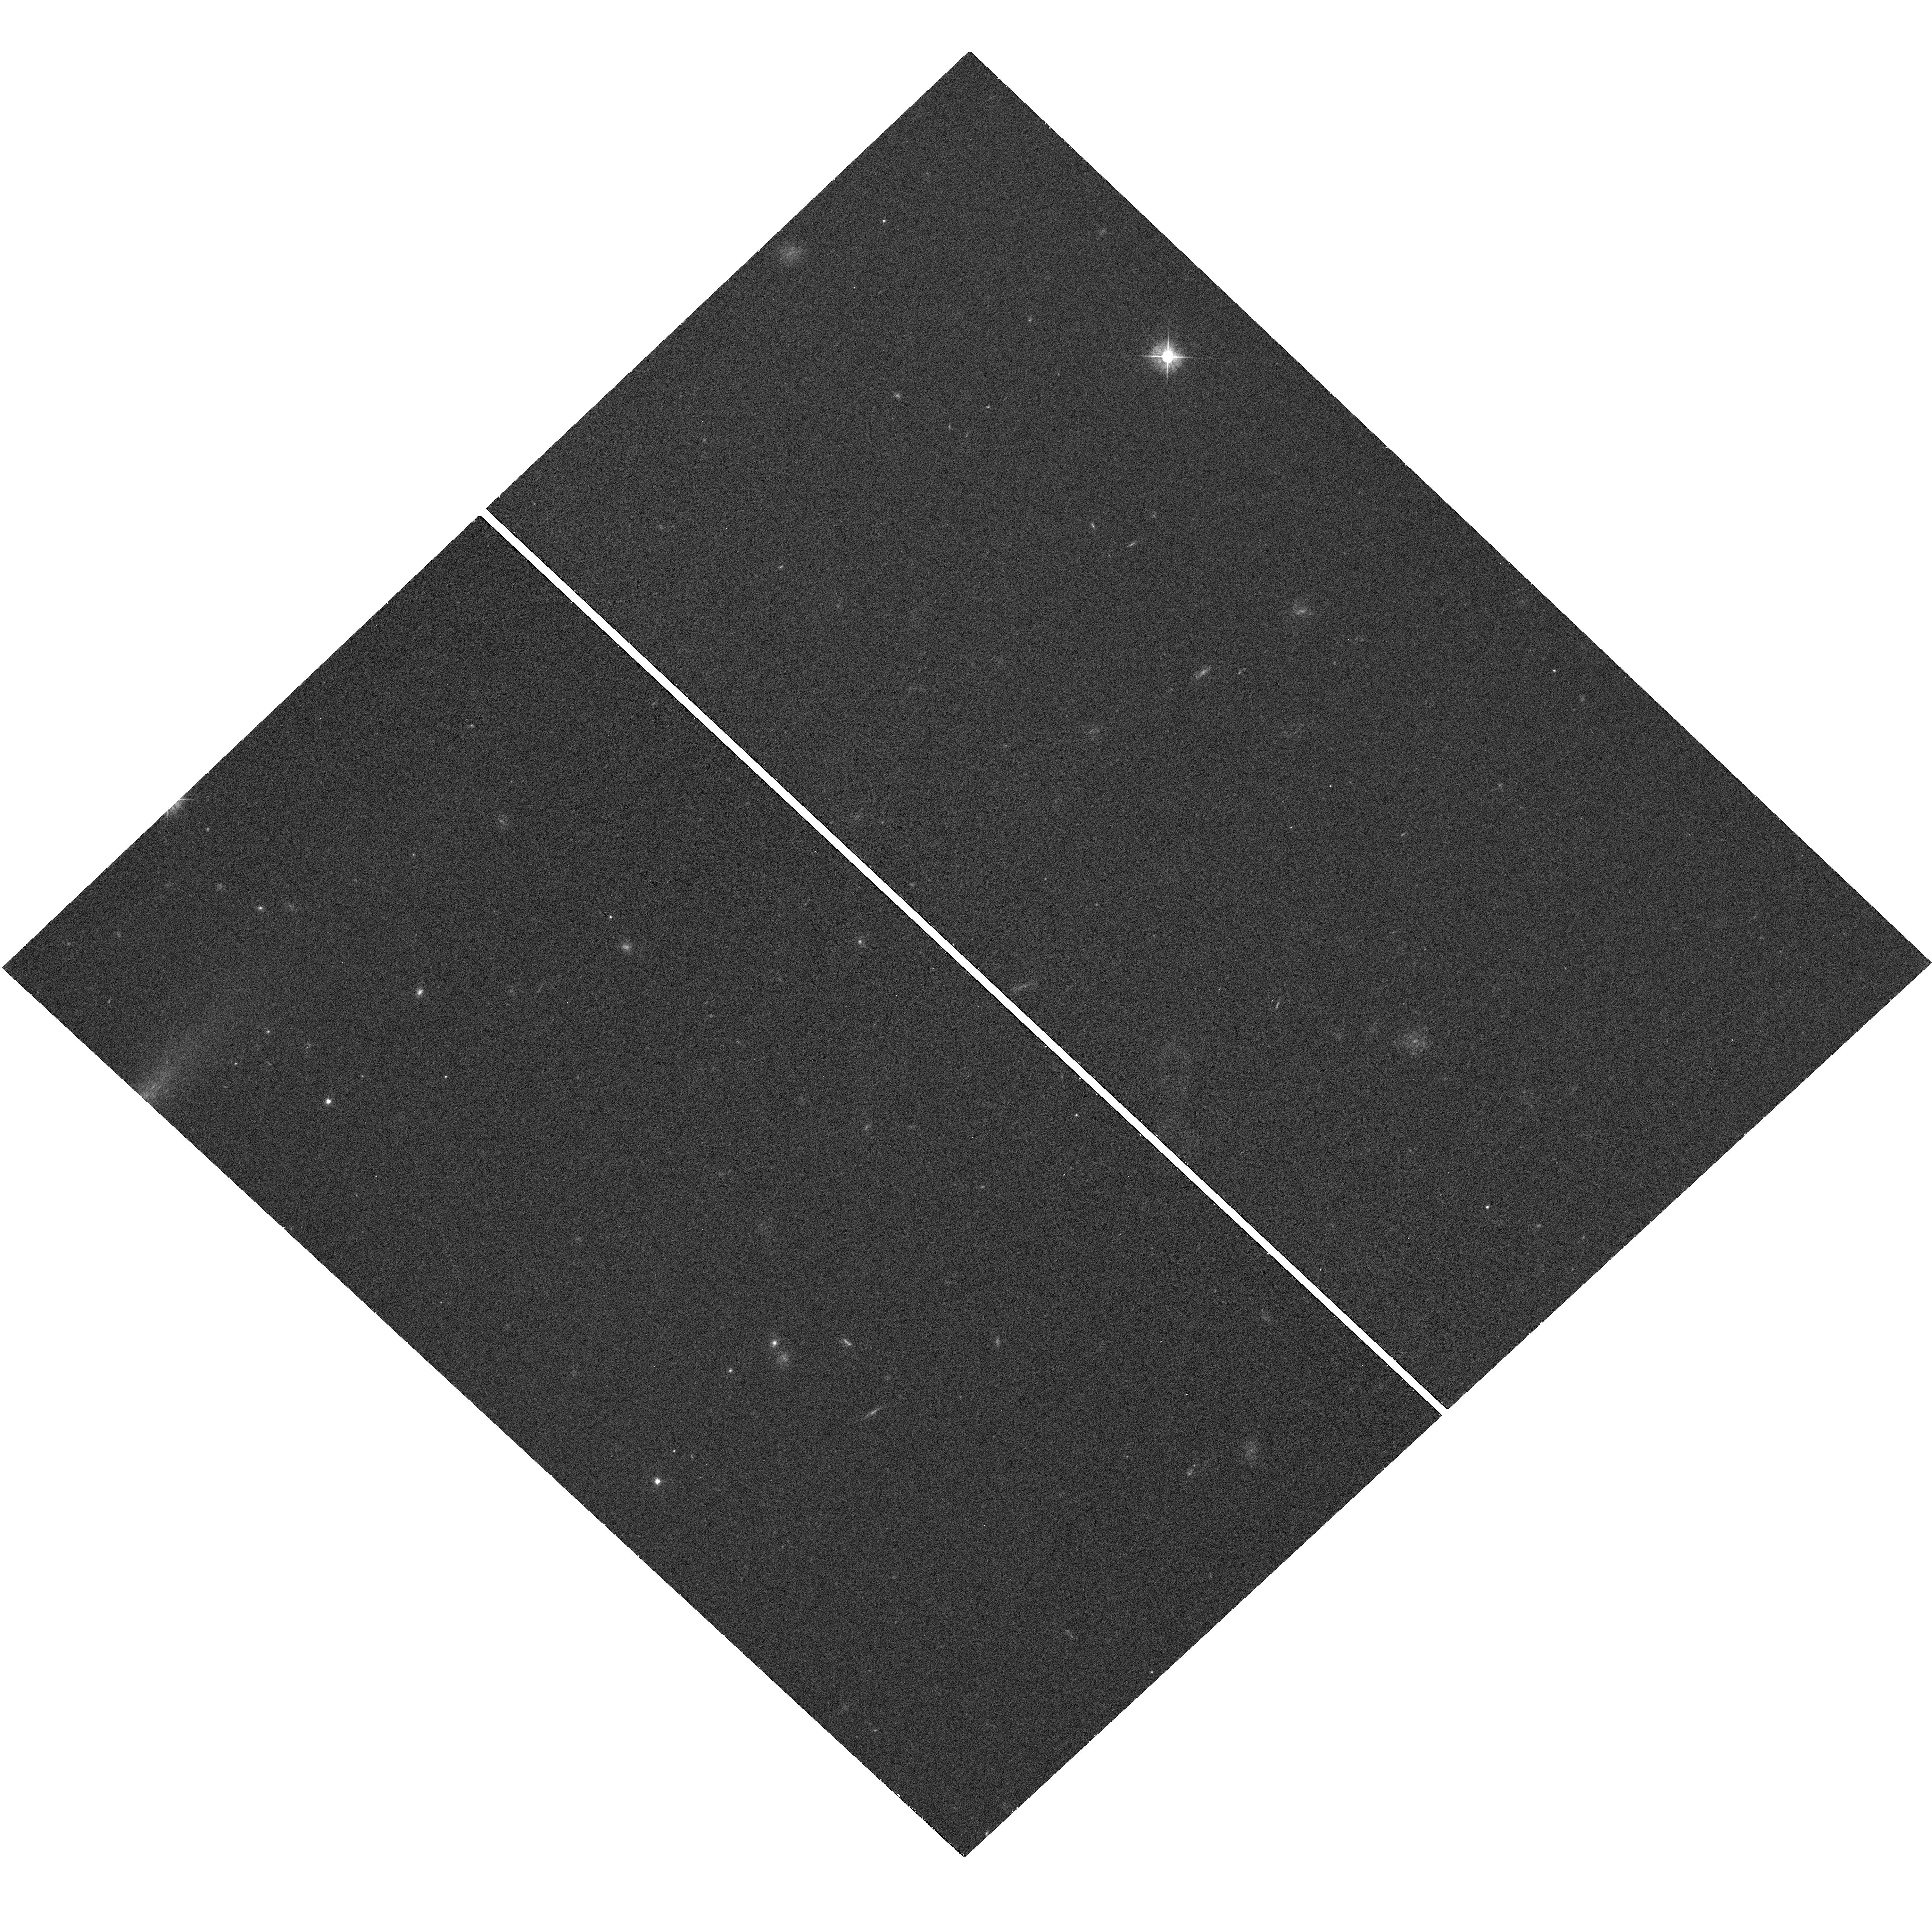
Target: GRB170714A. Instrument: WFC3/UVIS. Filter: F475W. Exposure: 17 min. Observation ID: hst_14483_a3_wfc3_uvis_f475w_idnwa3

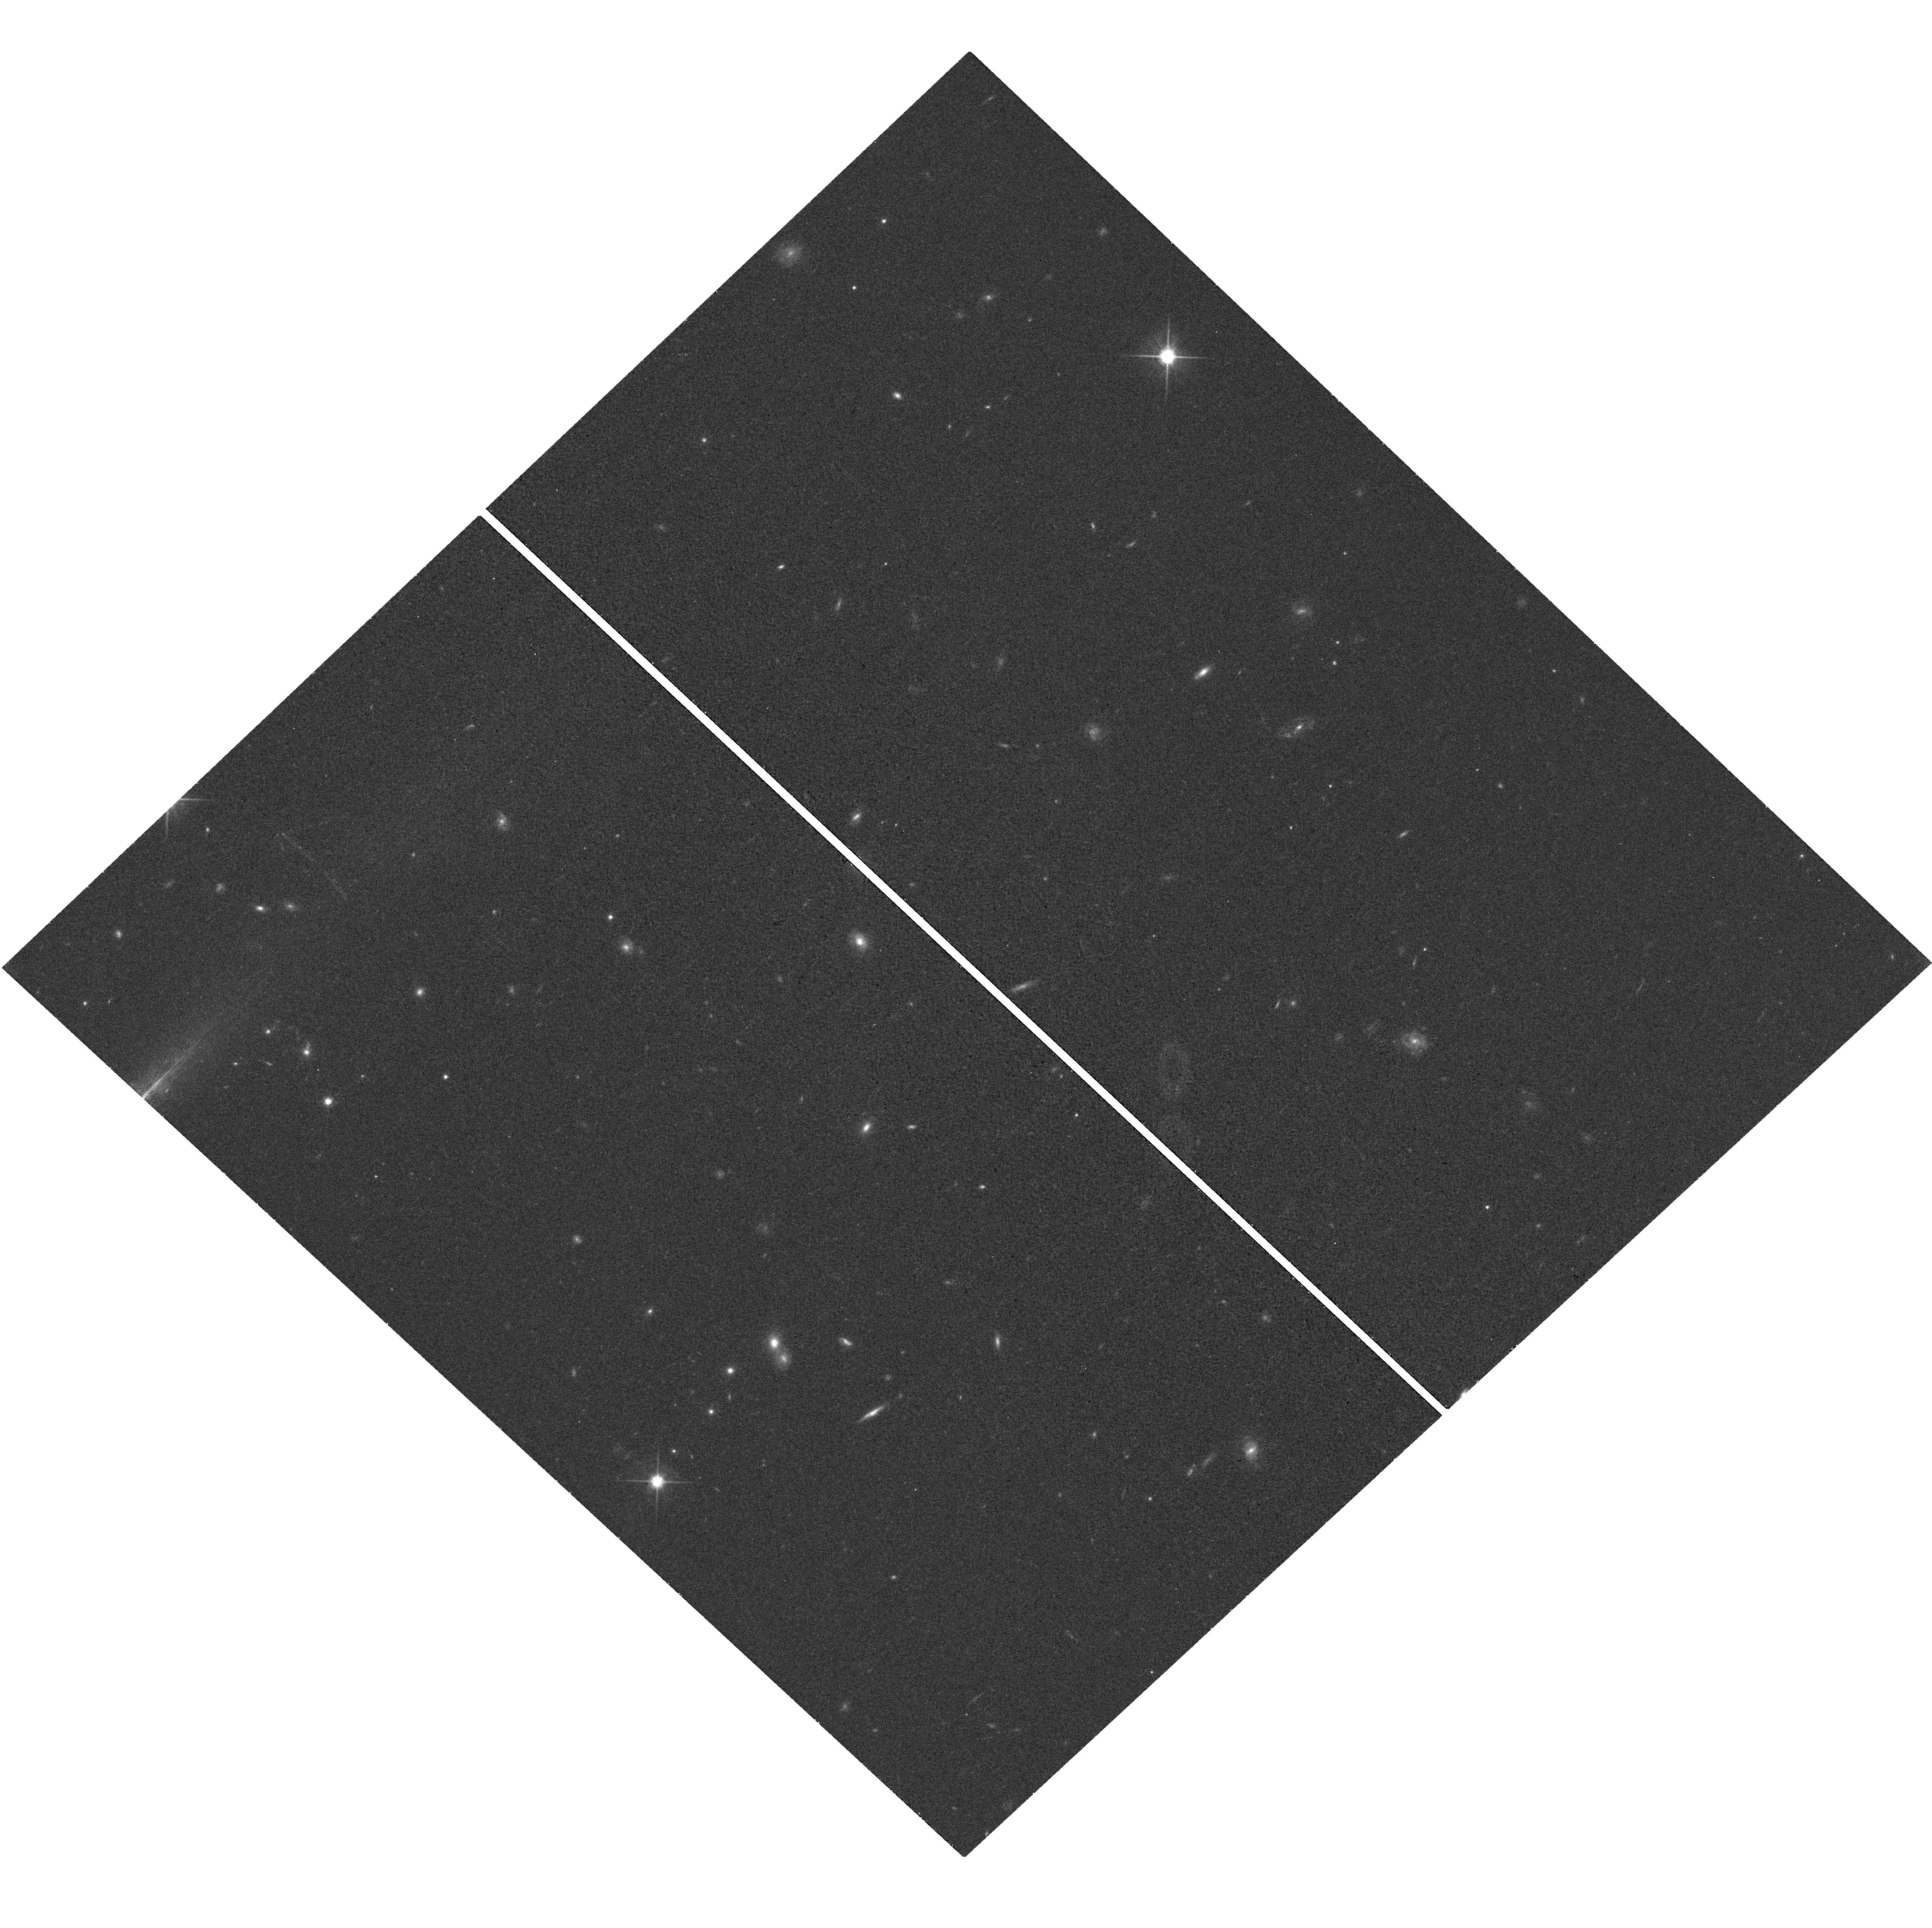
Target: GRB170714A. Instrument: WFC3/UVIS. Filter: F814W. Exposure: 17 min. Observation ID: hst_14483_a3_wfc3_uvis_f814w_idnwa3

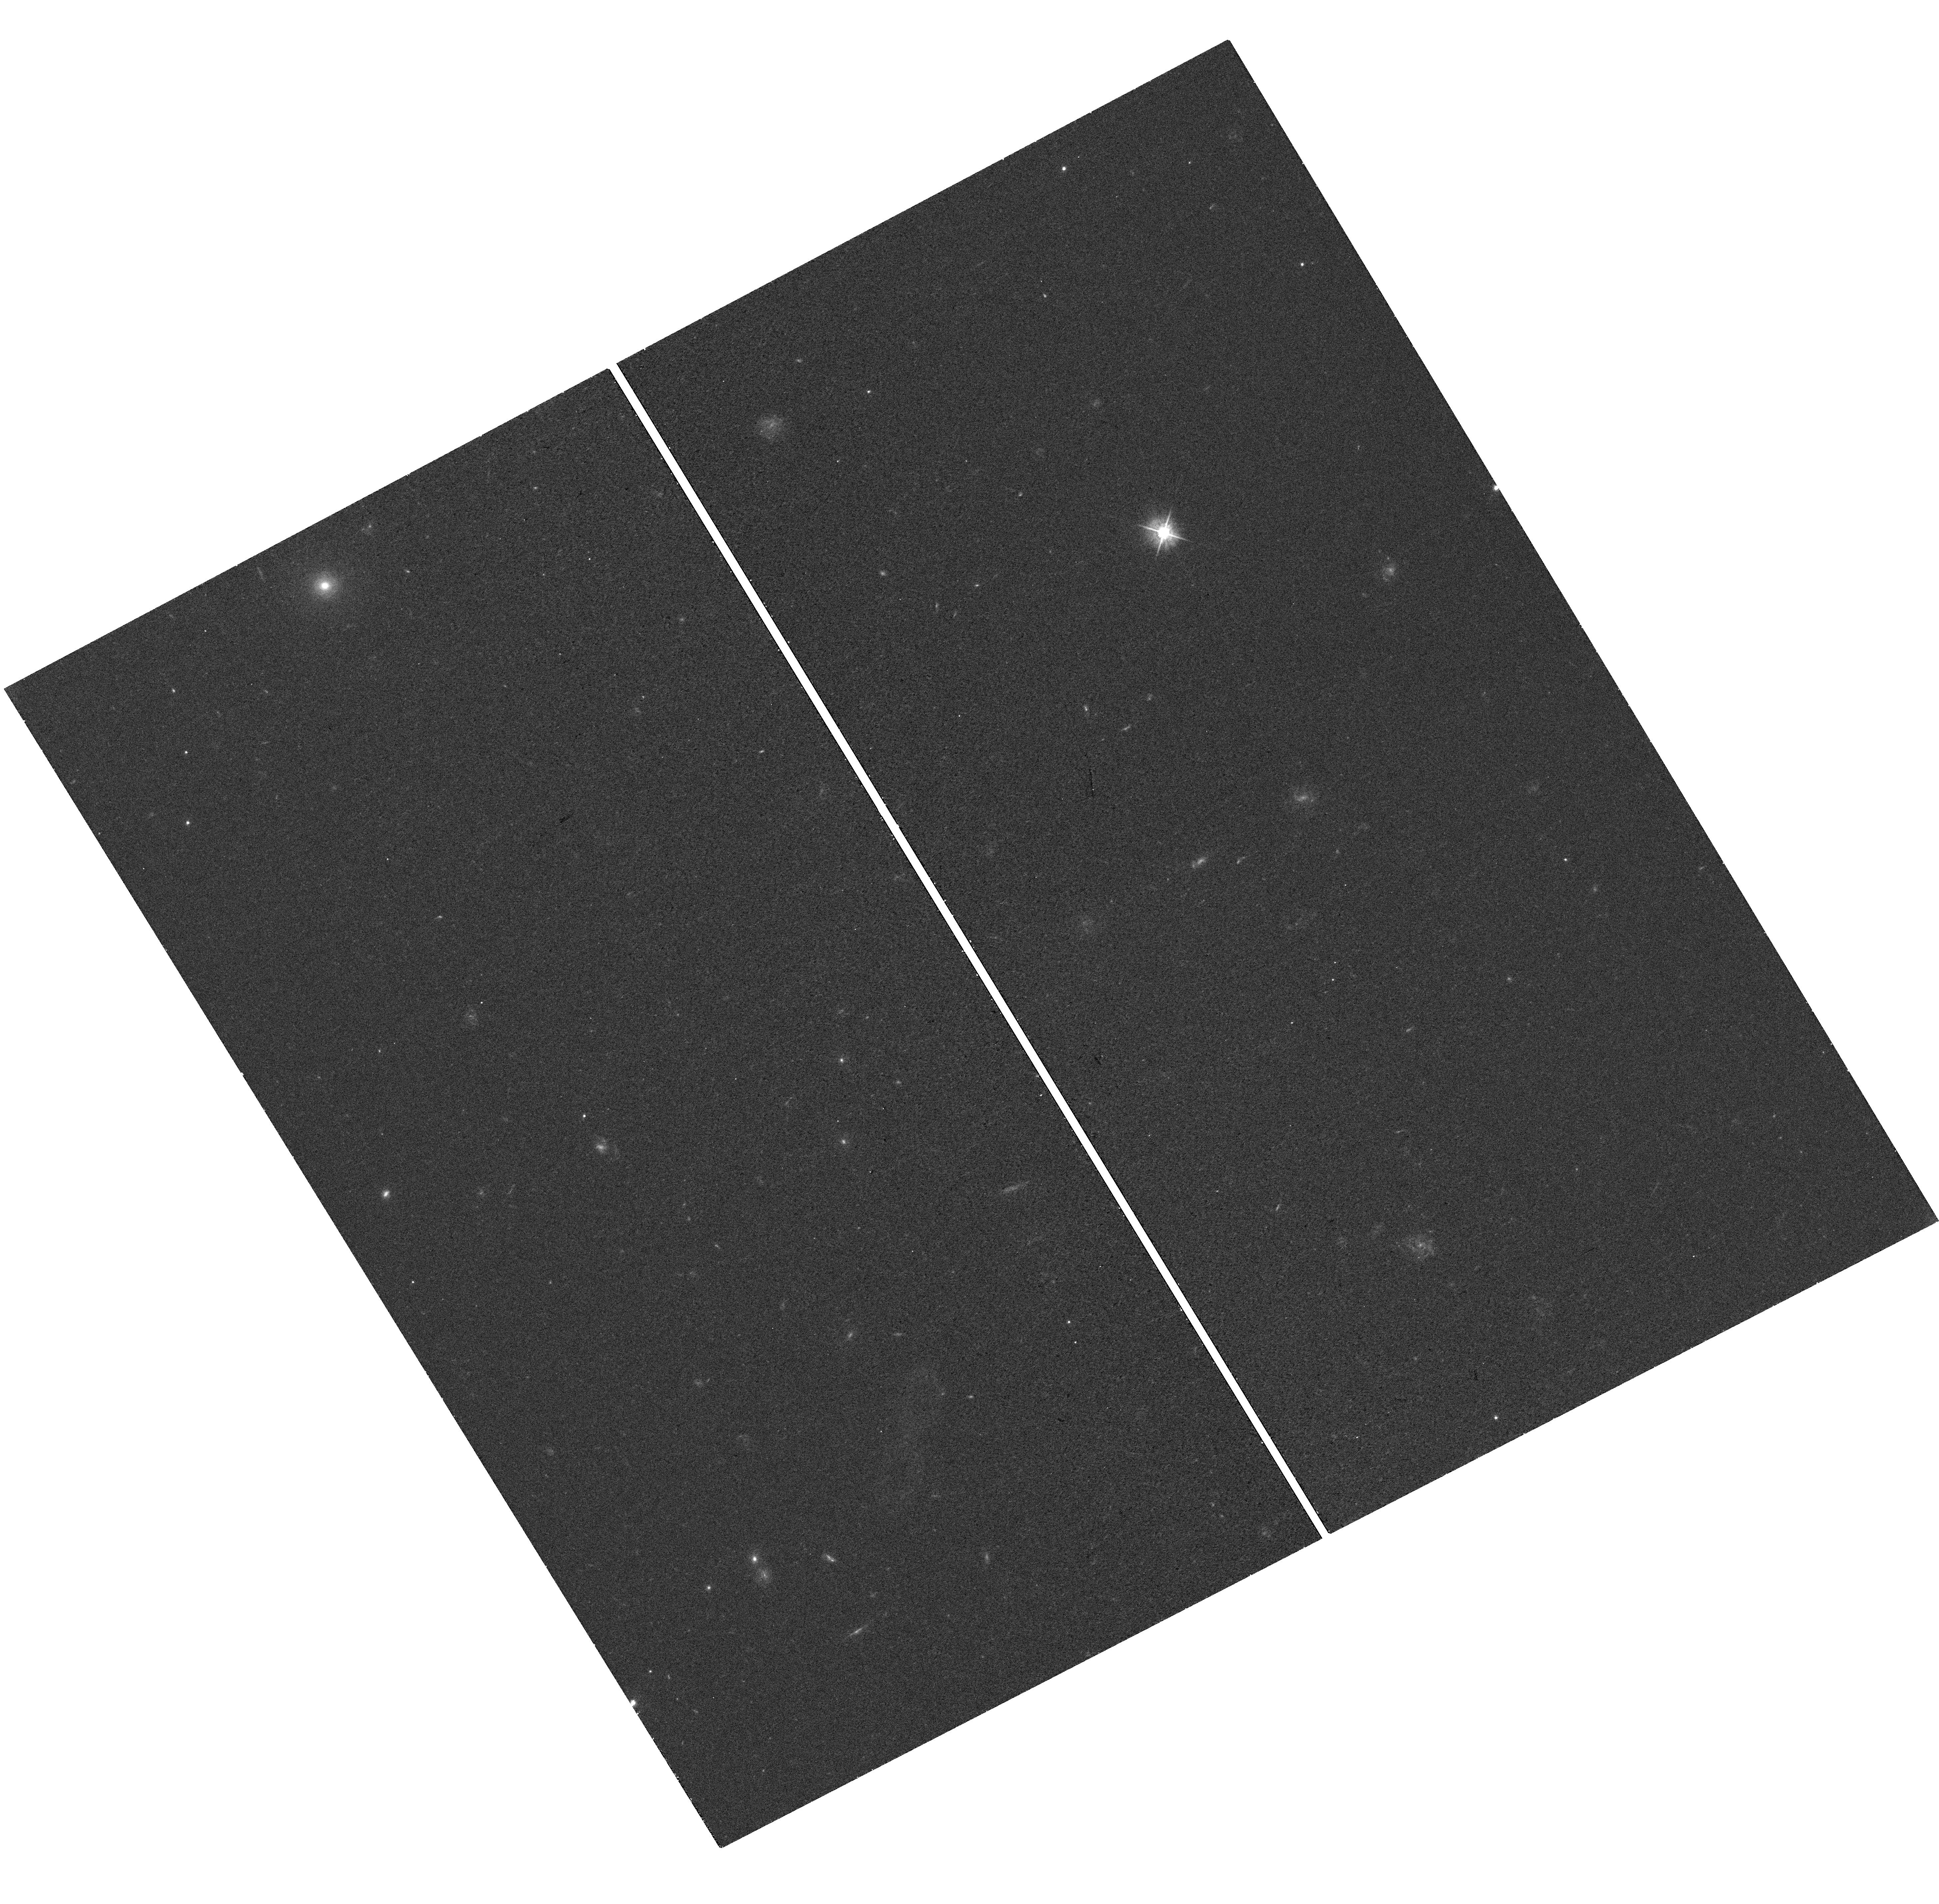
Target: GRB170714A. Instrument: WFC3/UVIS. Filter: F475W. Exposure: 17 min. Observation ID: hst_14483_a1_wfc3_uvis_f475w_idnwa1

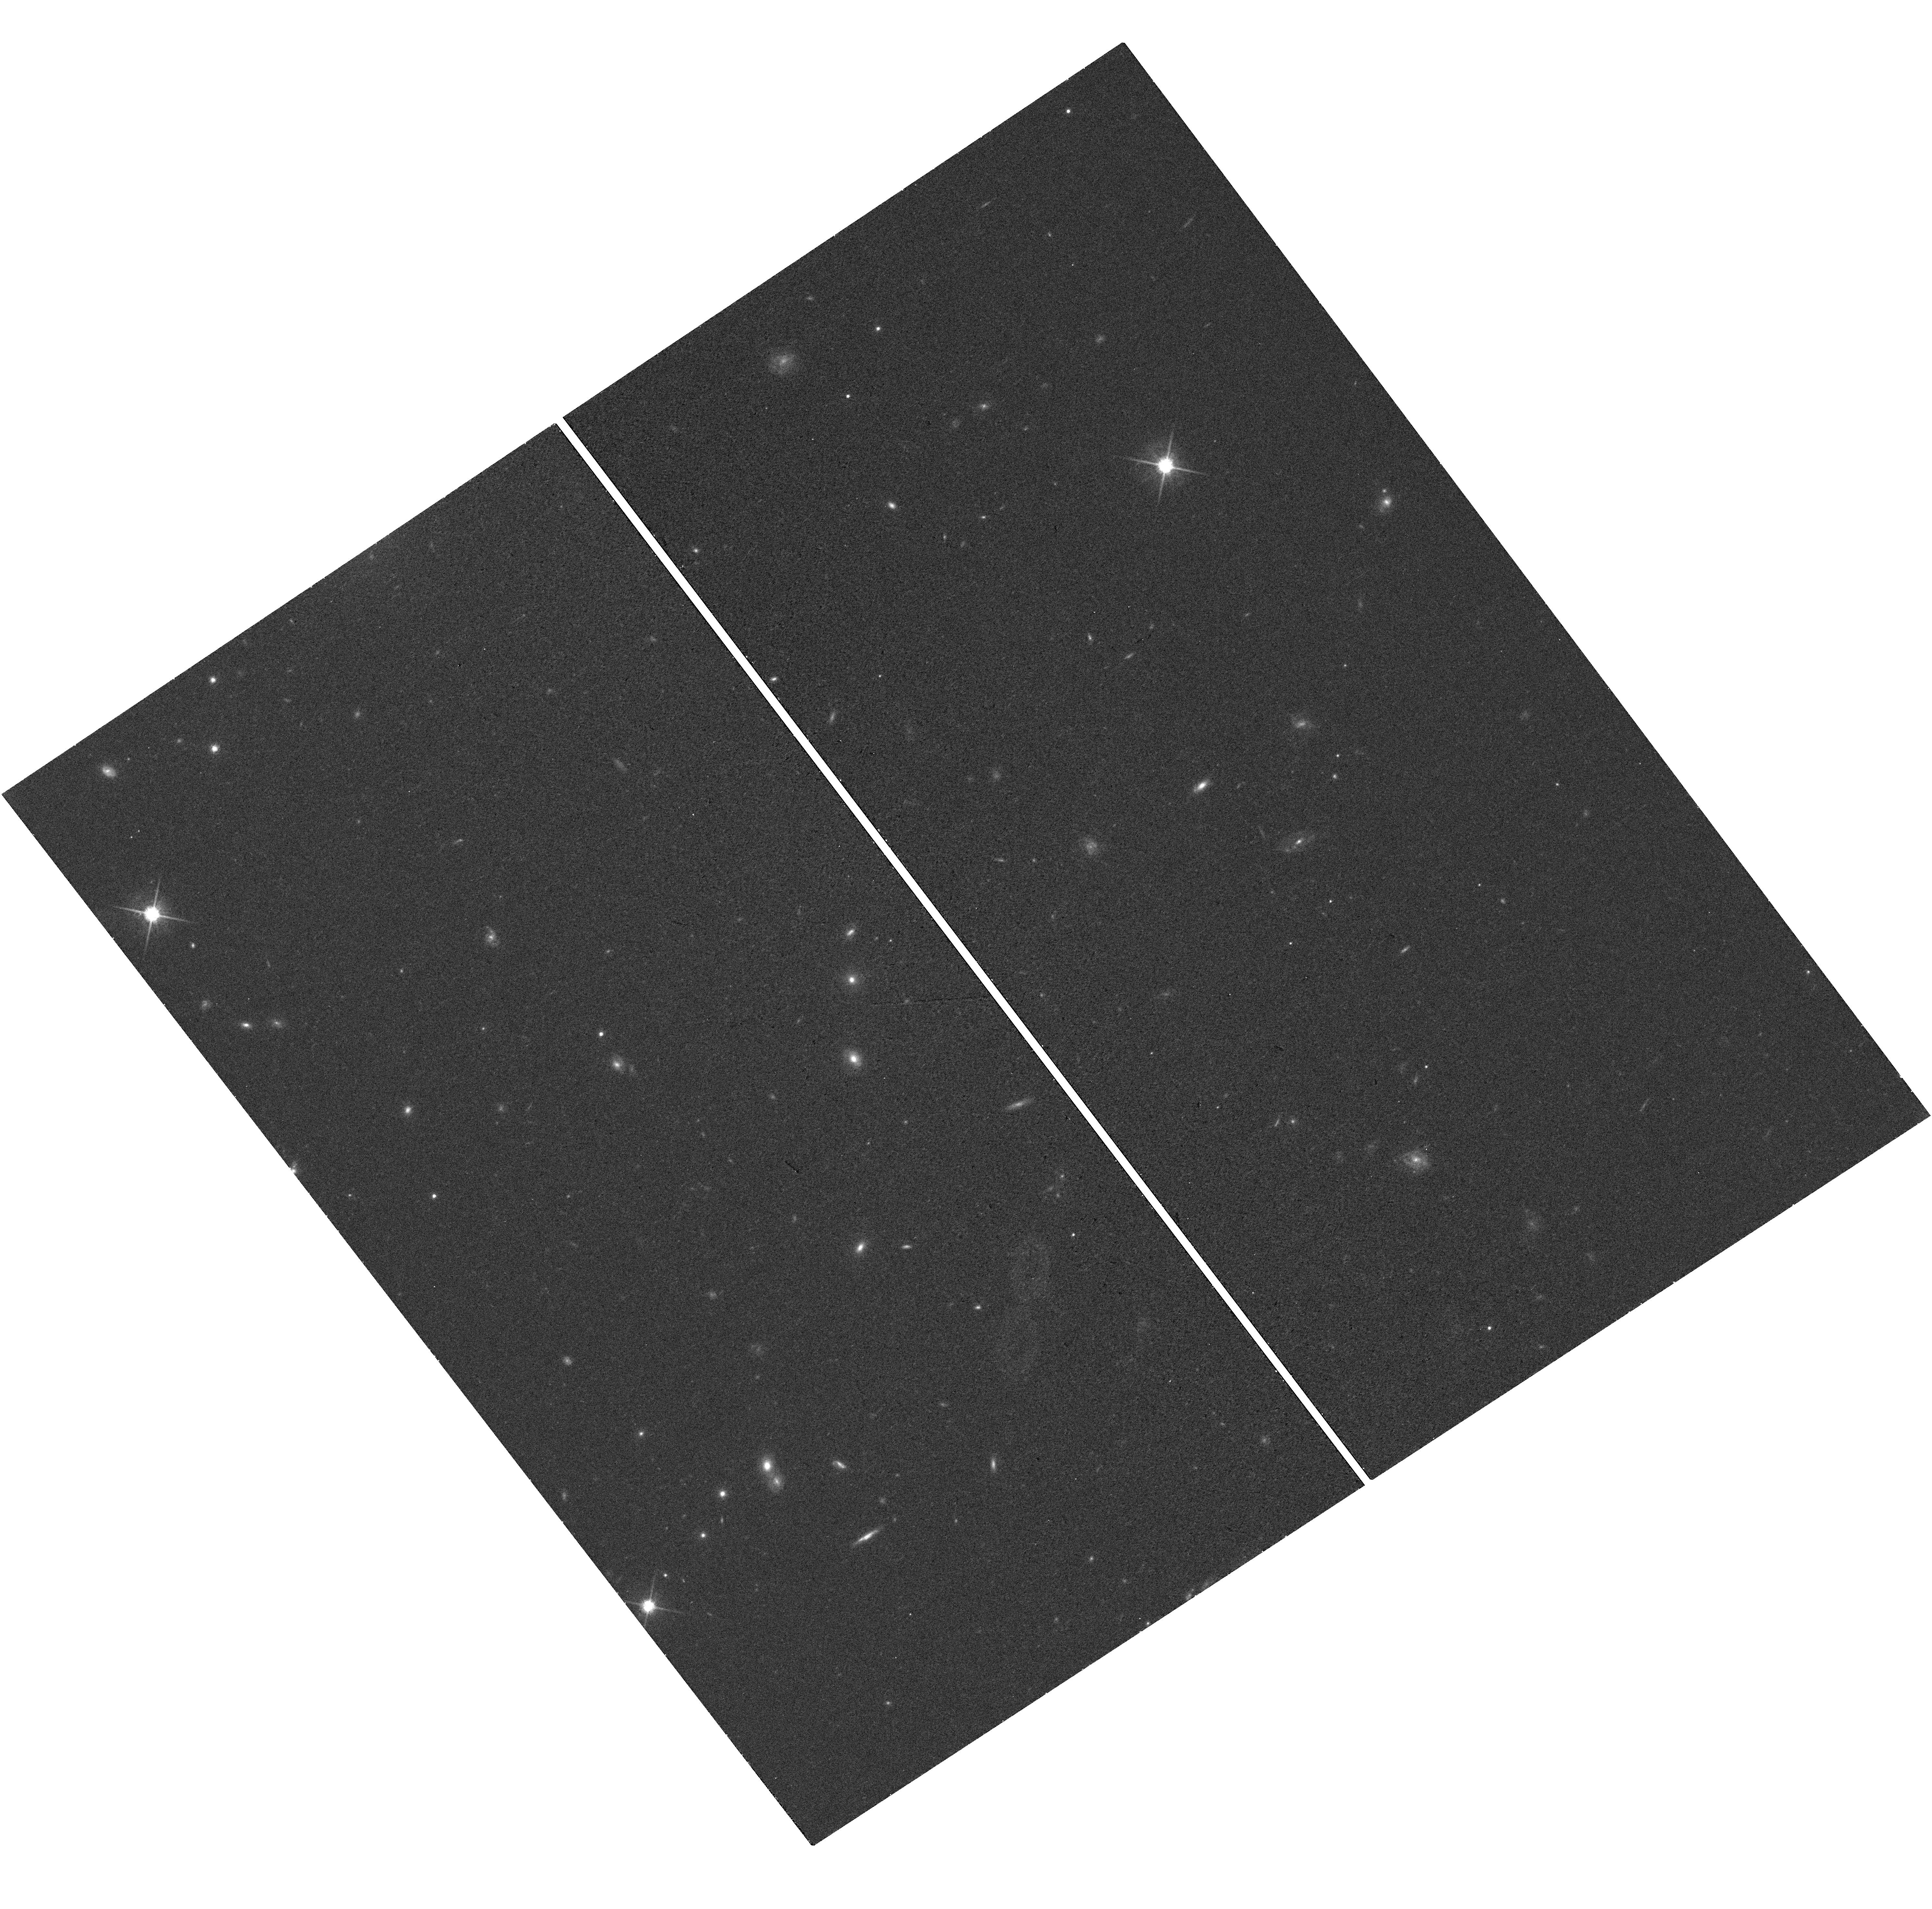
Target: GRB170714A. Instrument: WFC3/UVIS. Filter: F814W. Exposure: 17 min. Observation ID: hst_14483_a2_wfc3_uvis_f814w_idnwa2

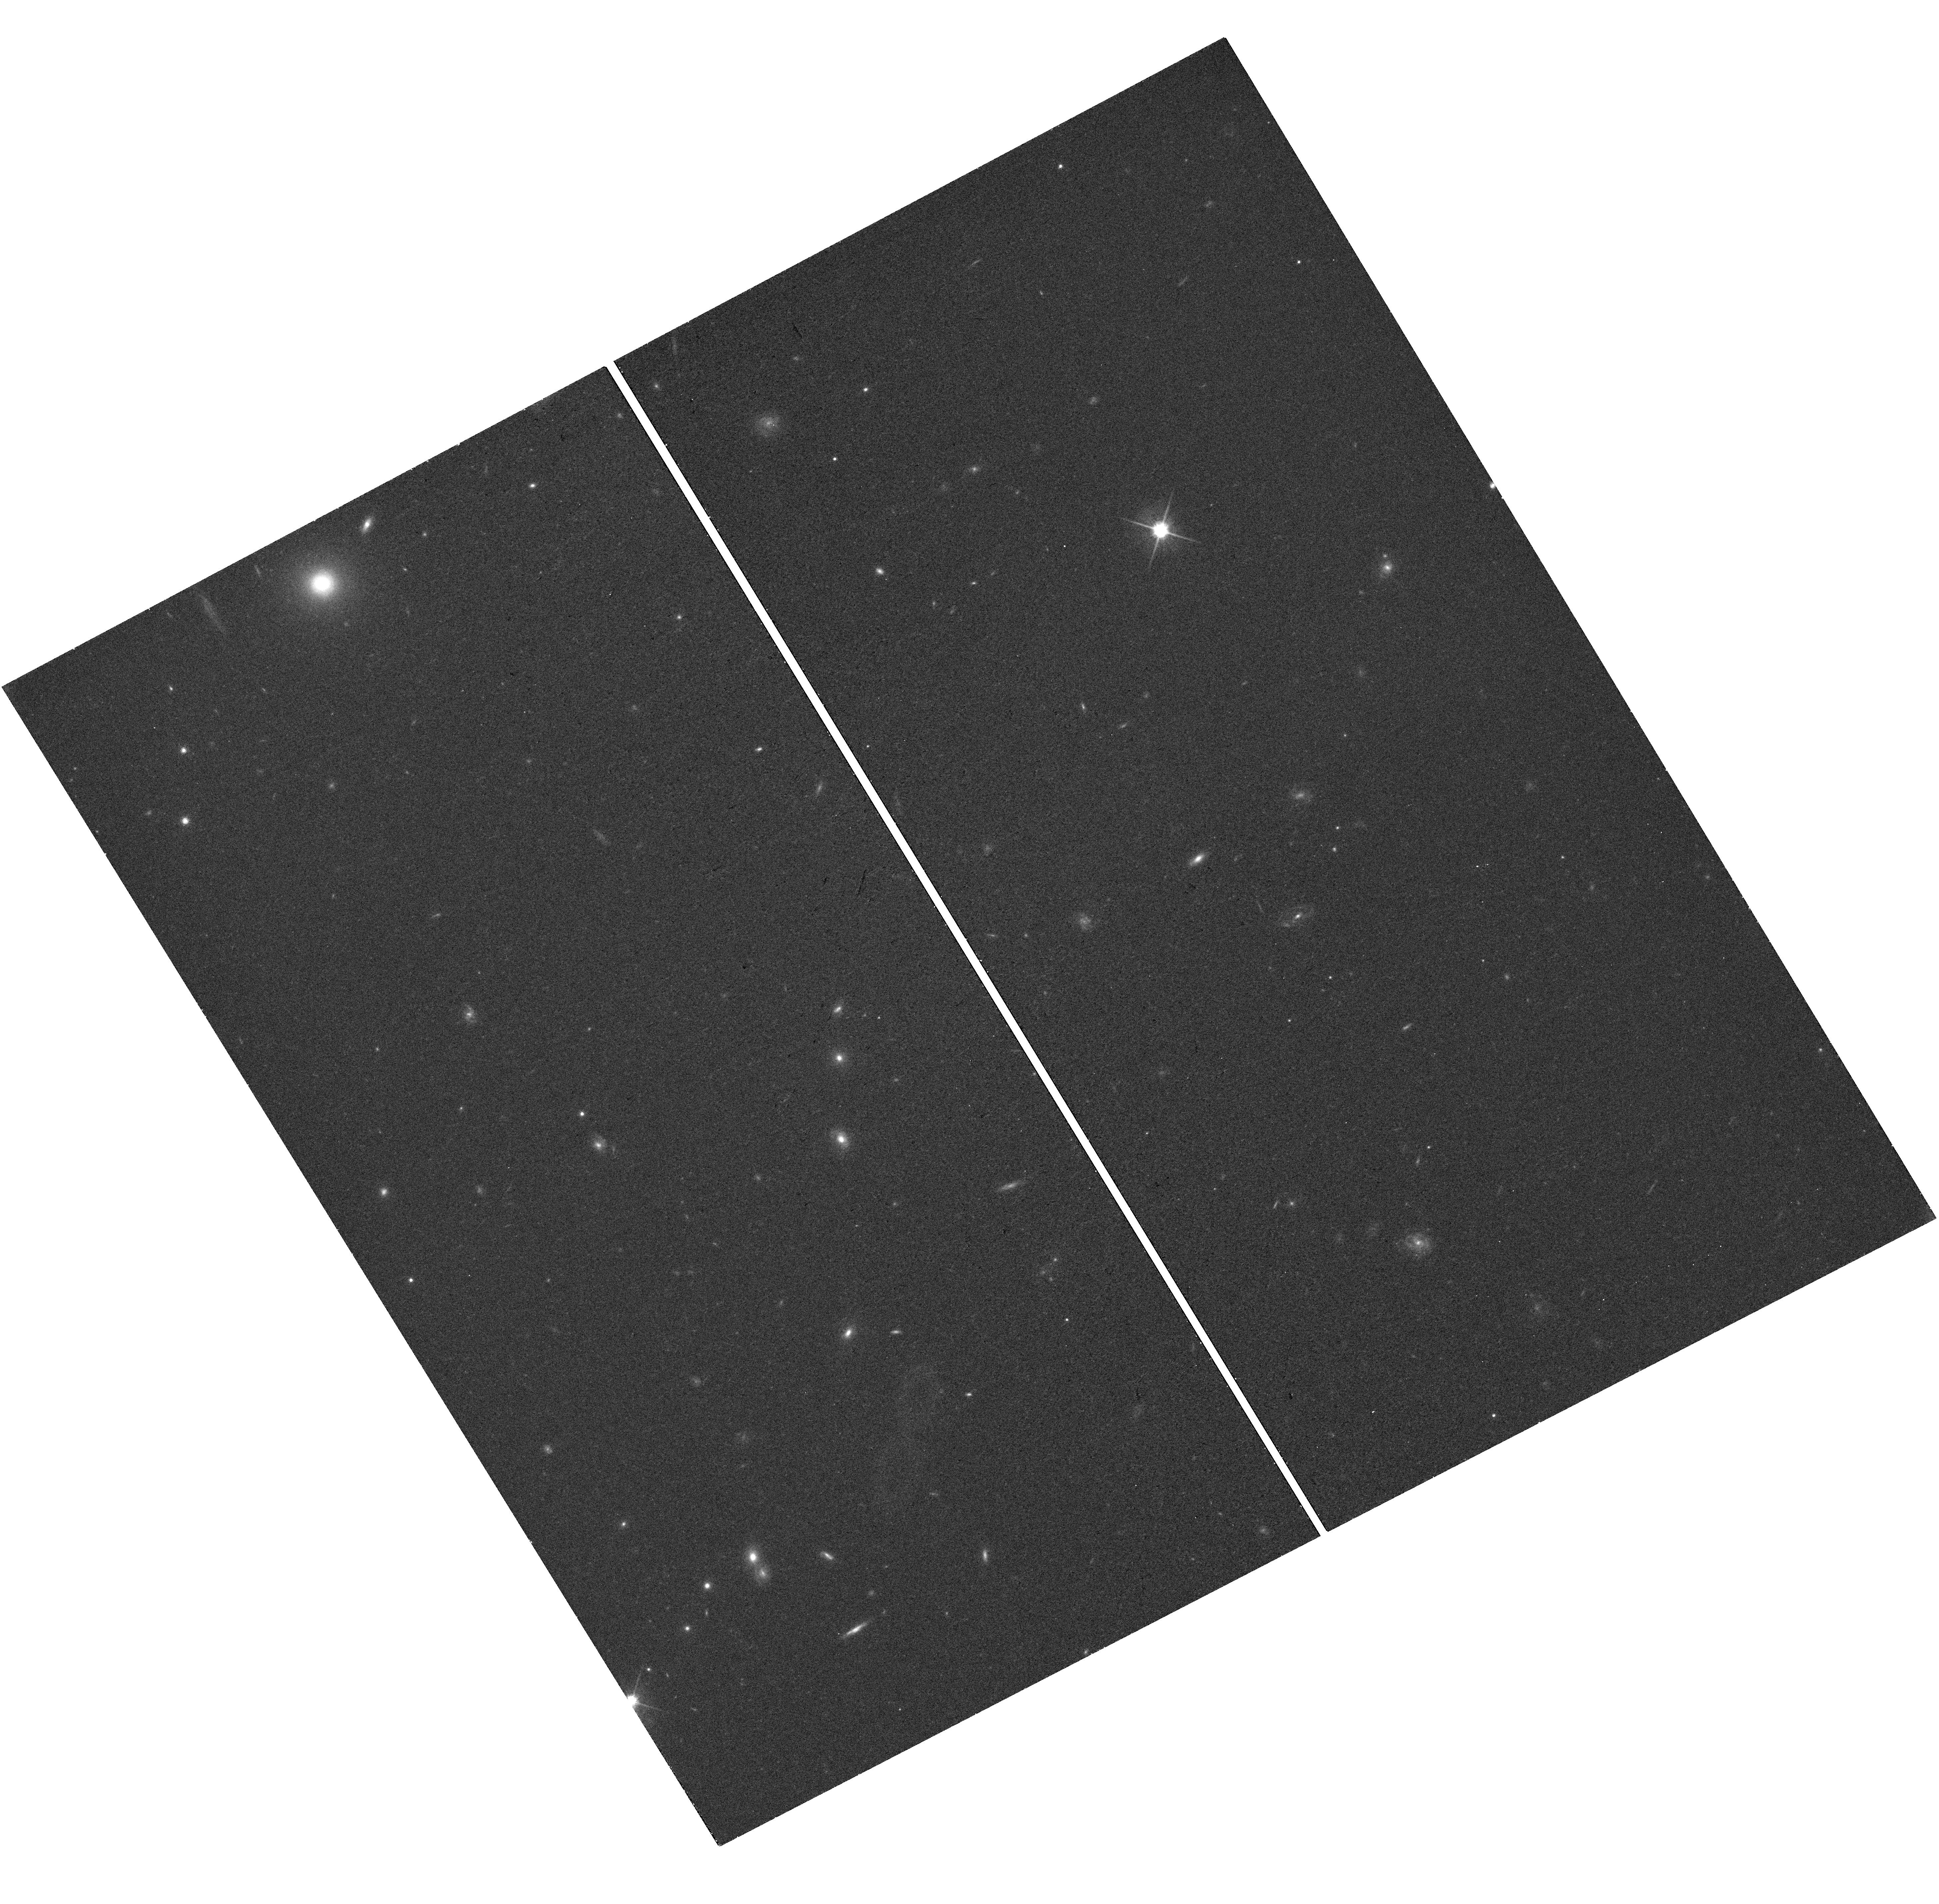
Target: GRB170714A. Instrument: WFC3/UVIS. Filter: F814W. Exposure: 17 min. Observation ID: hst_14483_a1_wfc3_uvis_f814w_idnwa1

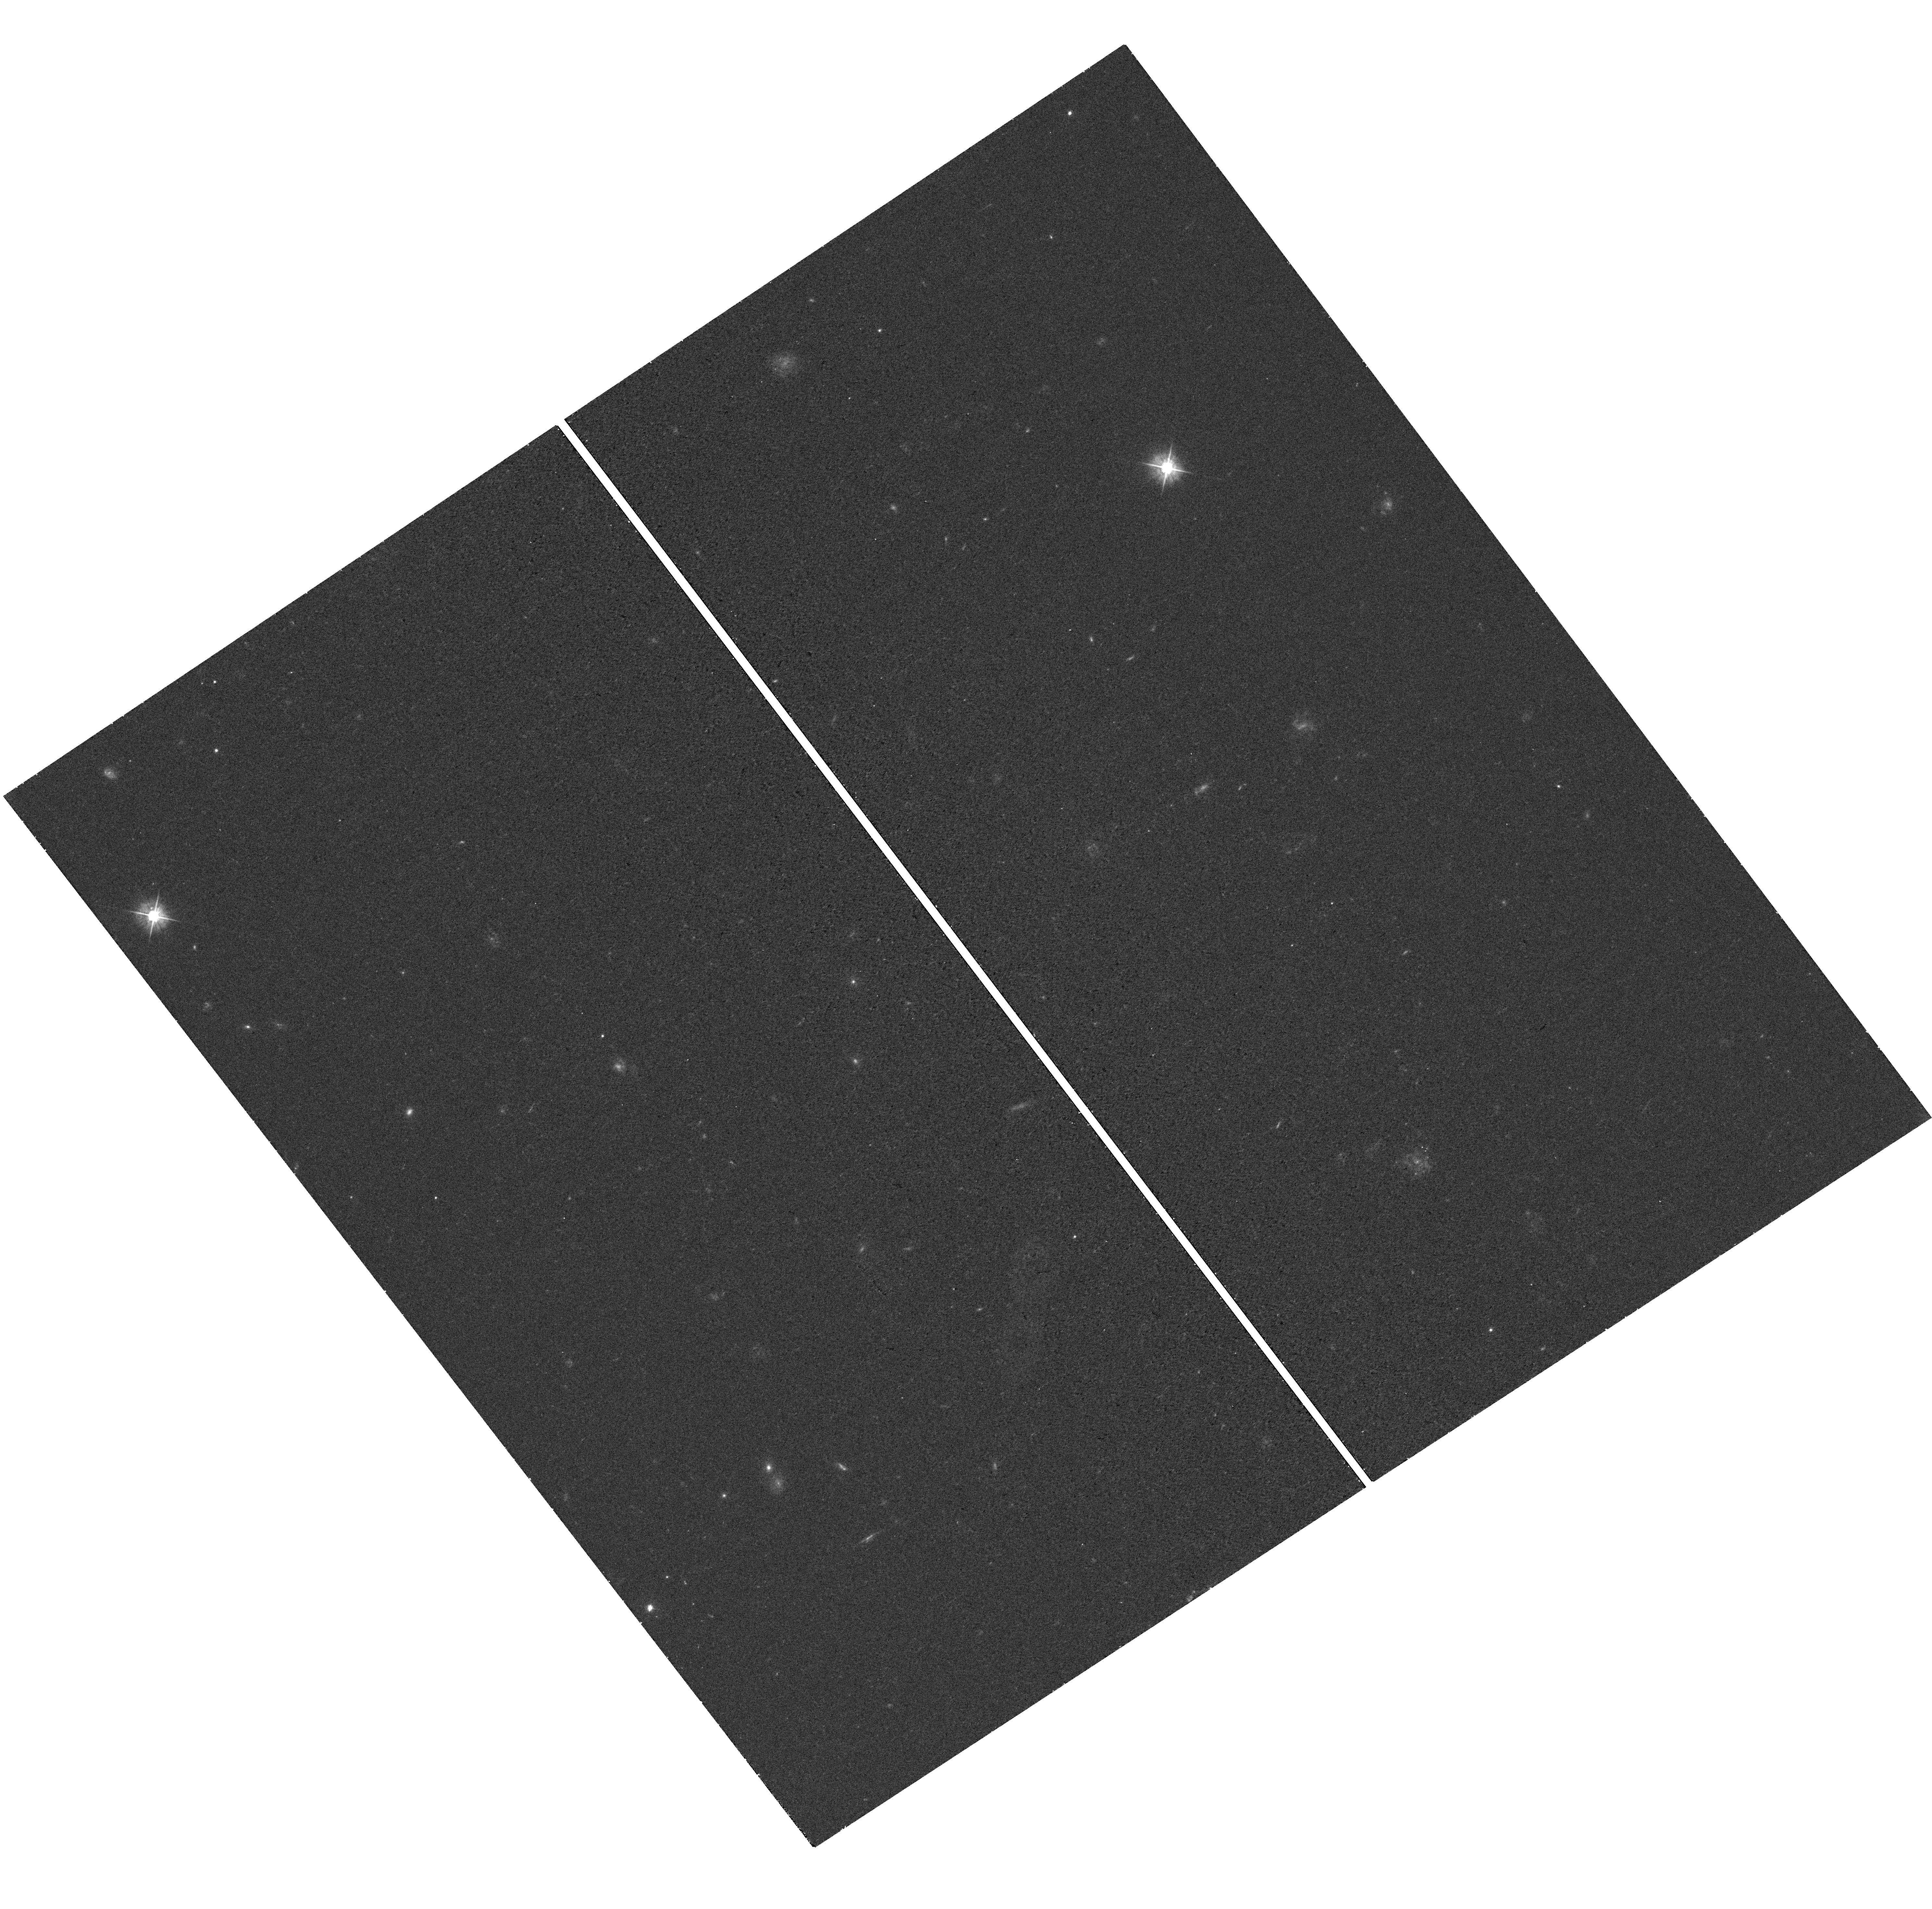
Target: GRB170714A. Instrument: WFC3/UVIS. Filter: F475W. Exposure: 17 min. Observation ID: hst_14483_a2_wfc3_uvis_f475w_idnwa2

XMM and HST Target of Opportunity Observations of Tidal Disruption Events (PI: Levan, Andrew James)

Tidal disruption events (TDEs), where a star is disrupted while passing close to a black hole, enable a view of accretion onto supermassive objects from quiescence to super-Eddington rates, on a timescale of a few years. Here we propose to characterise the spectral and temporal properties two TDEs found in AO15. As part of a comprehensive multiwavelength campaign we will use XMM-Newton and HST to map either side of the expected hot black-body peak; search for evidence of non-thermal components; track the cooling of the event and study the long and short timescale variability of the sources. In doing so we will create exquisite, panchromatic pictures of these extreme events.